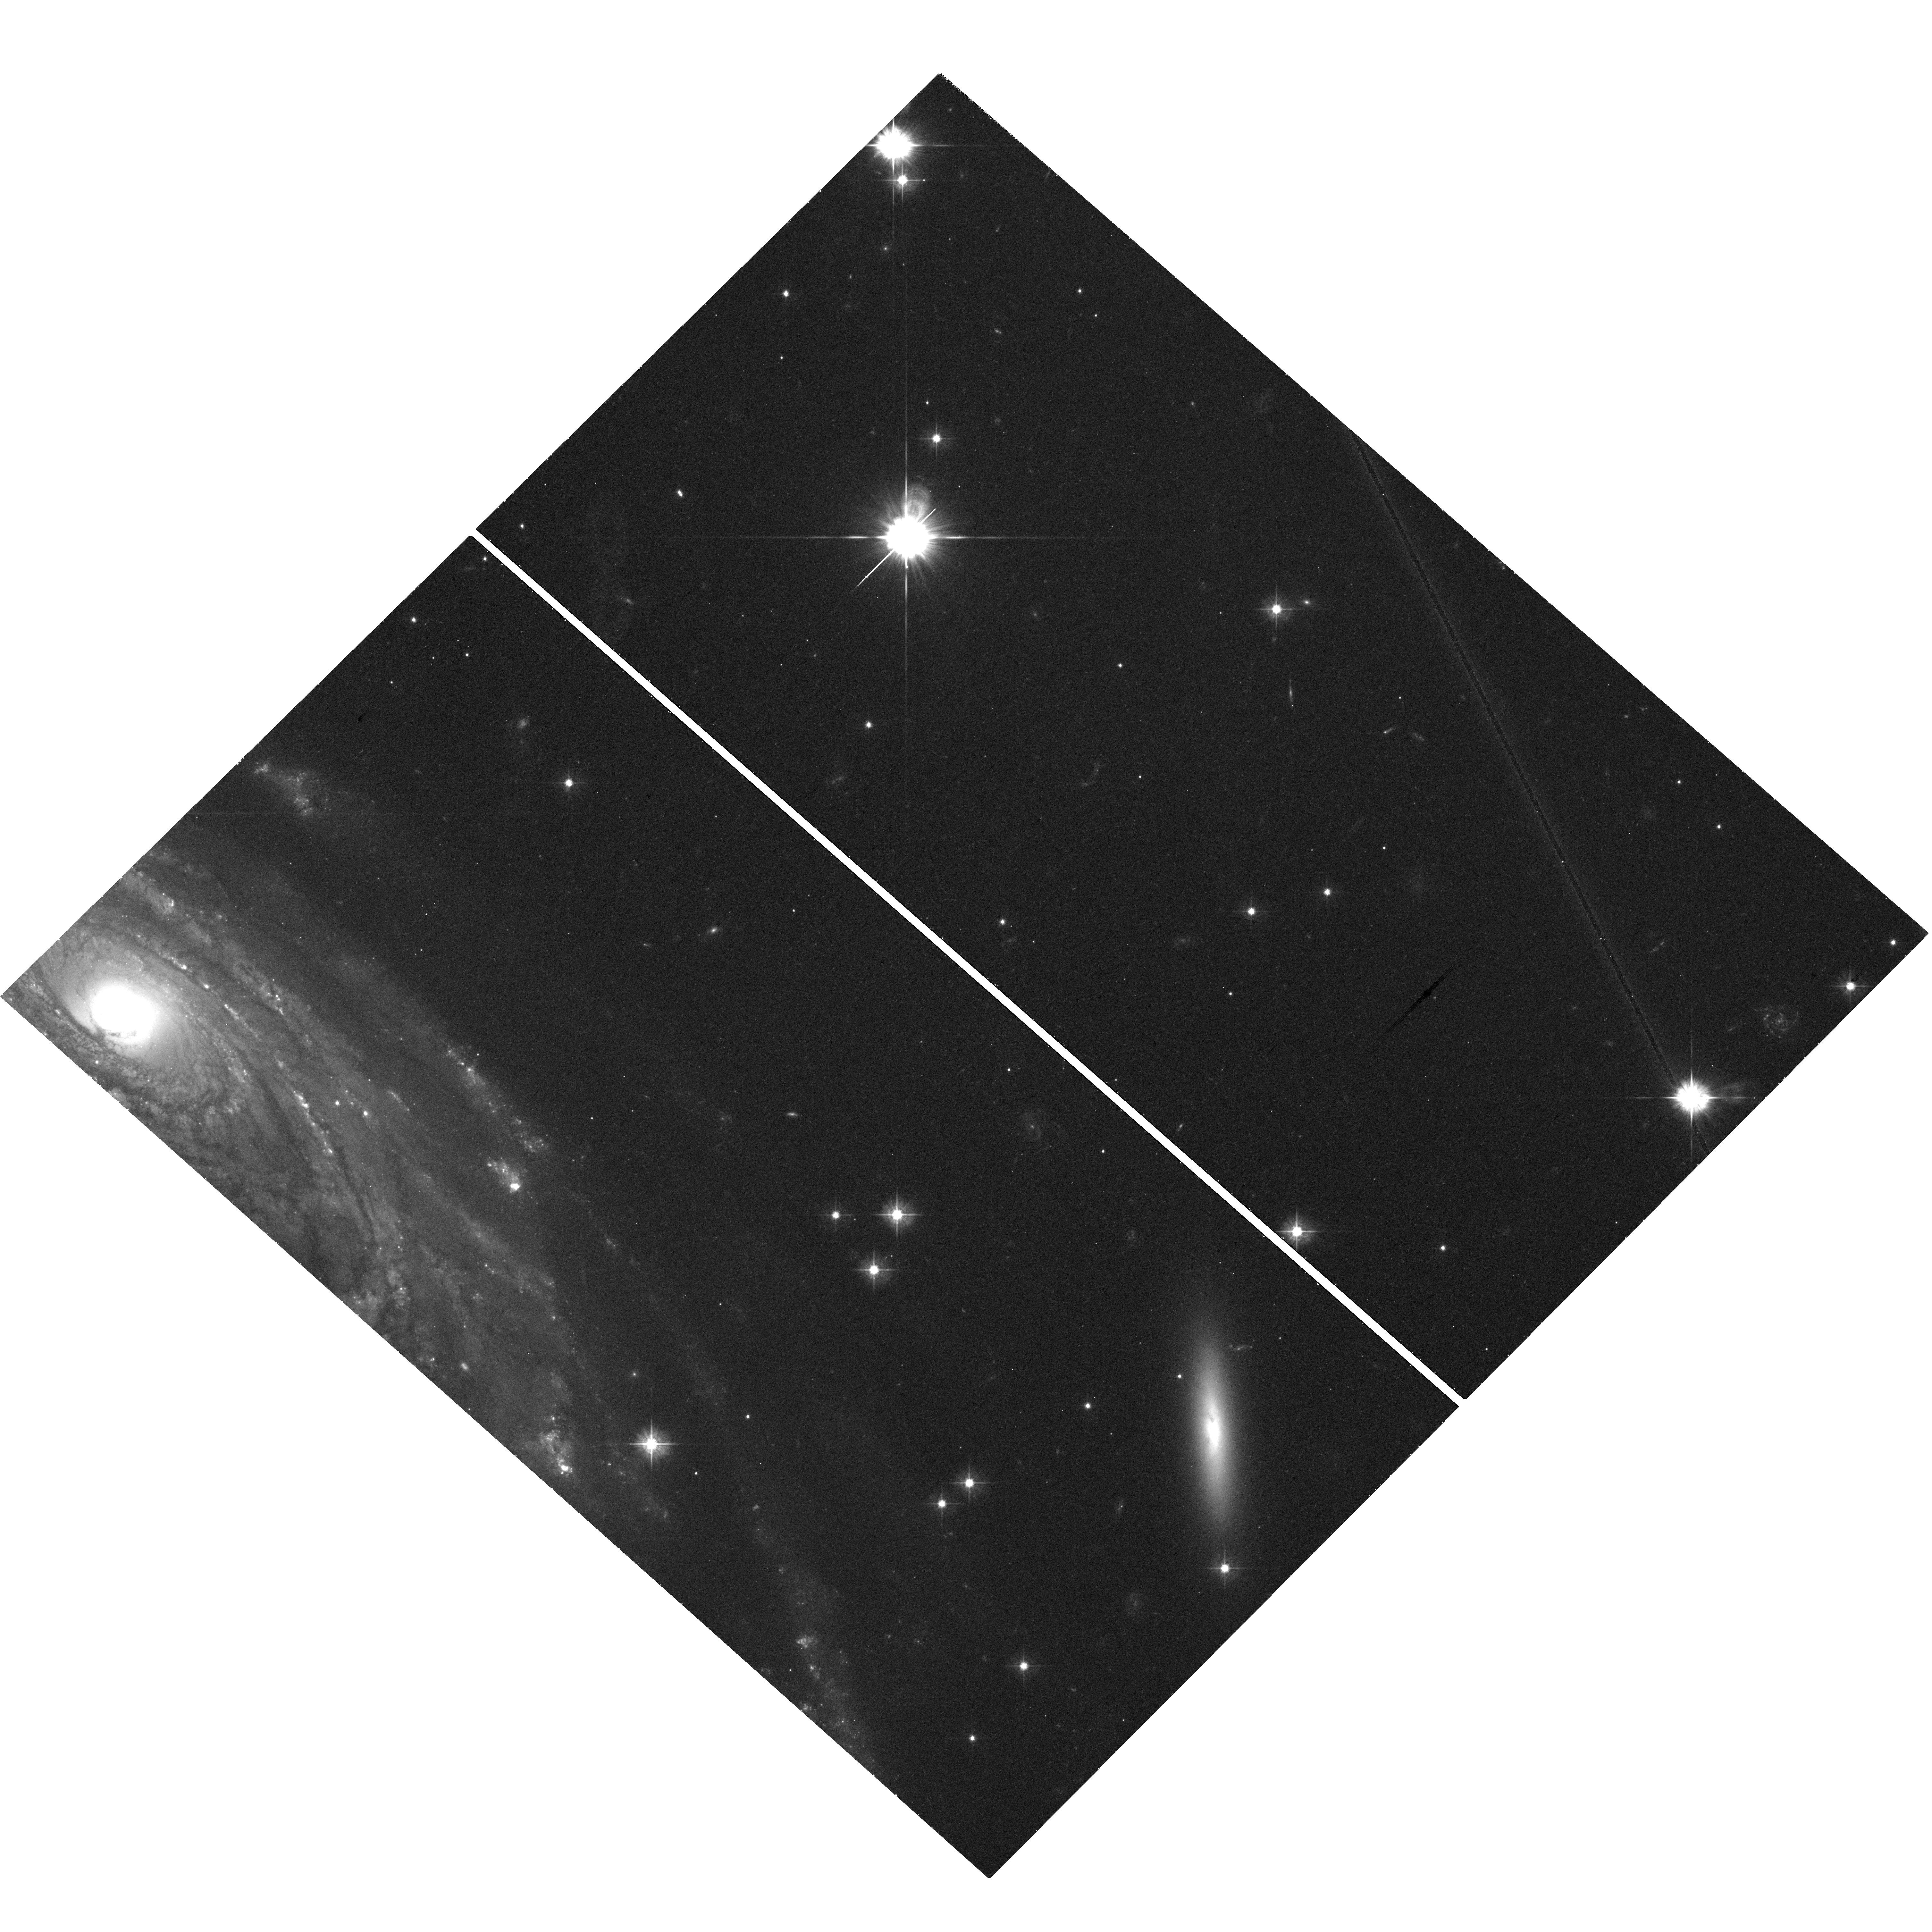
Target: UGC-2885-V08
Instrument: WFC3/UVIS
Filter: F475W
Exposure: 46 min
Observation ID: hst_15107_08_wfc3_uvis_f475w_idne08

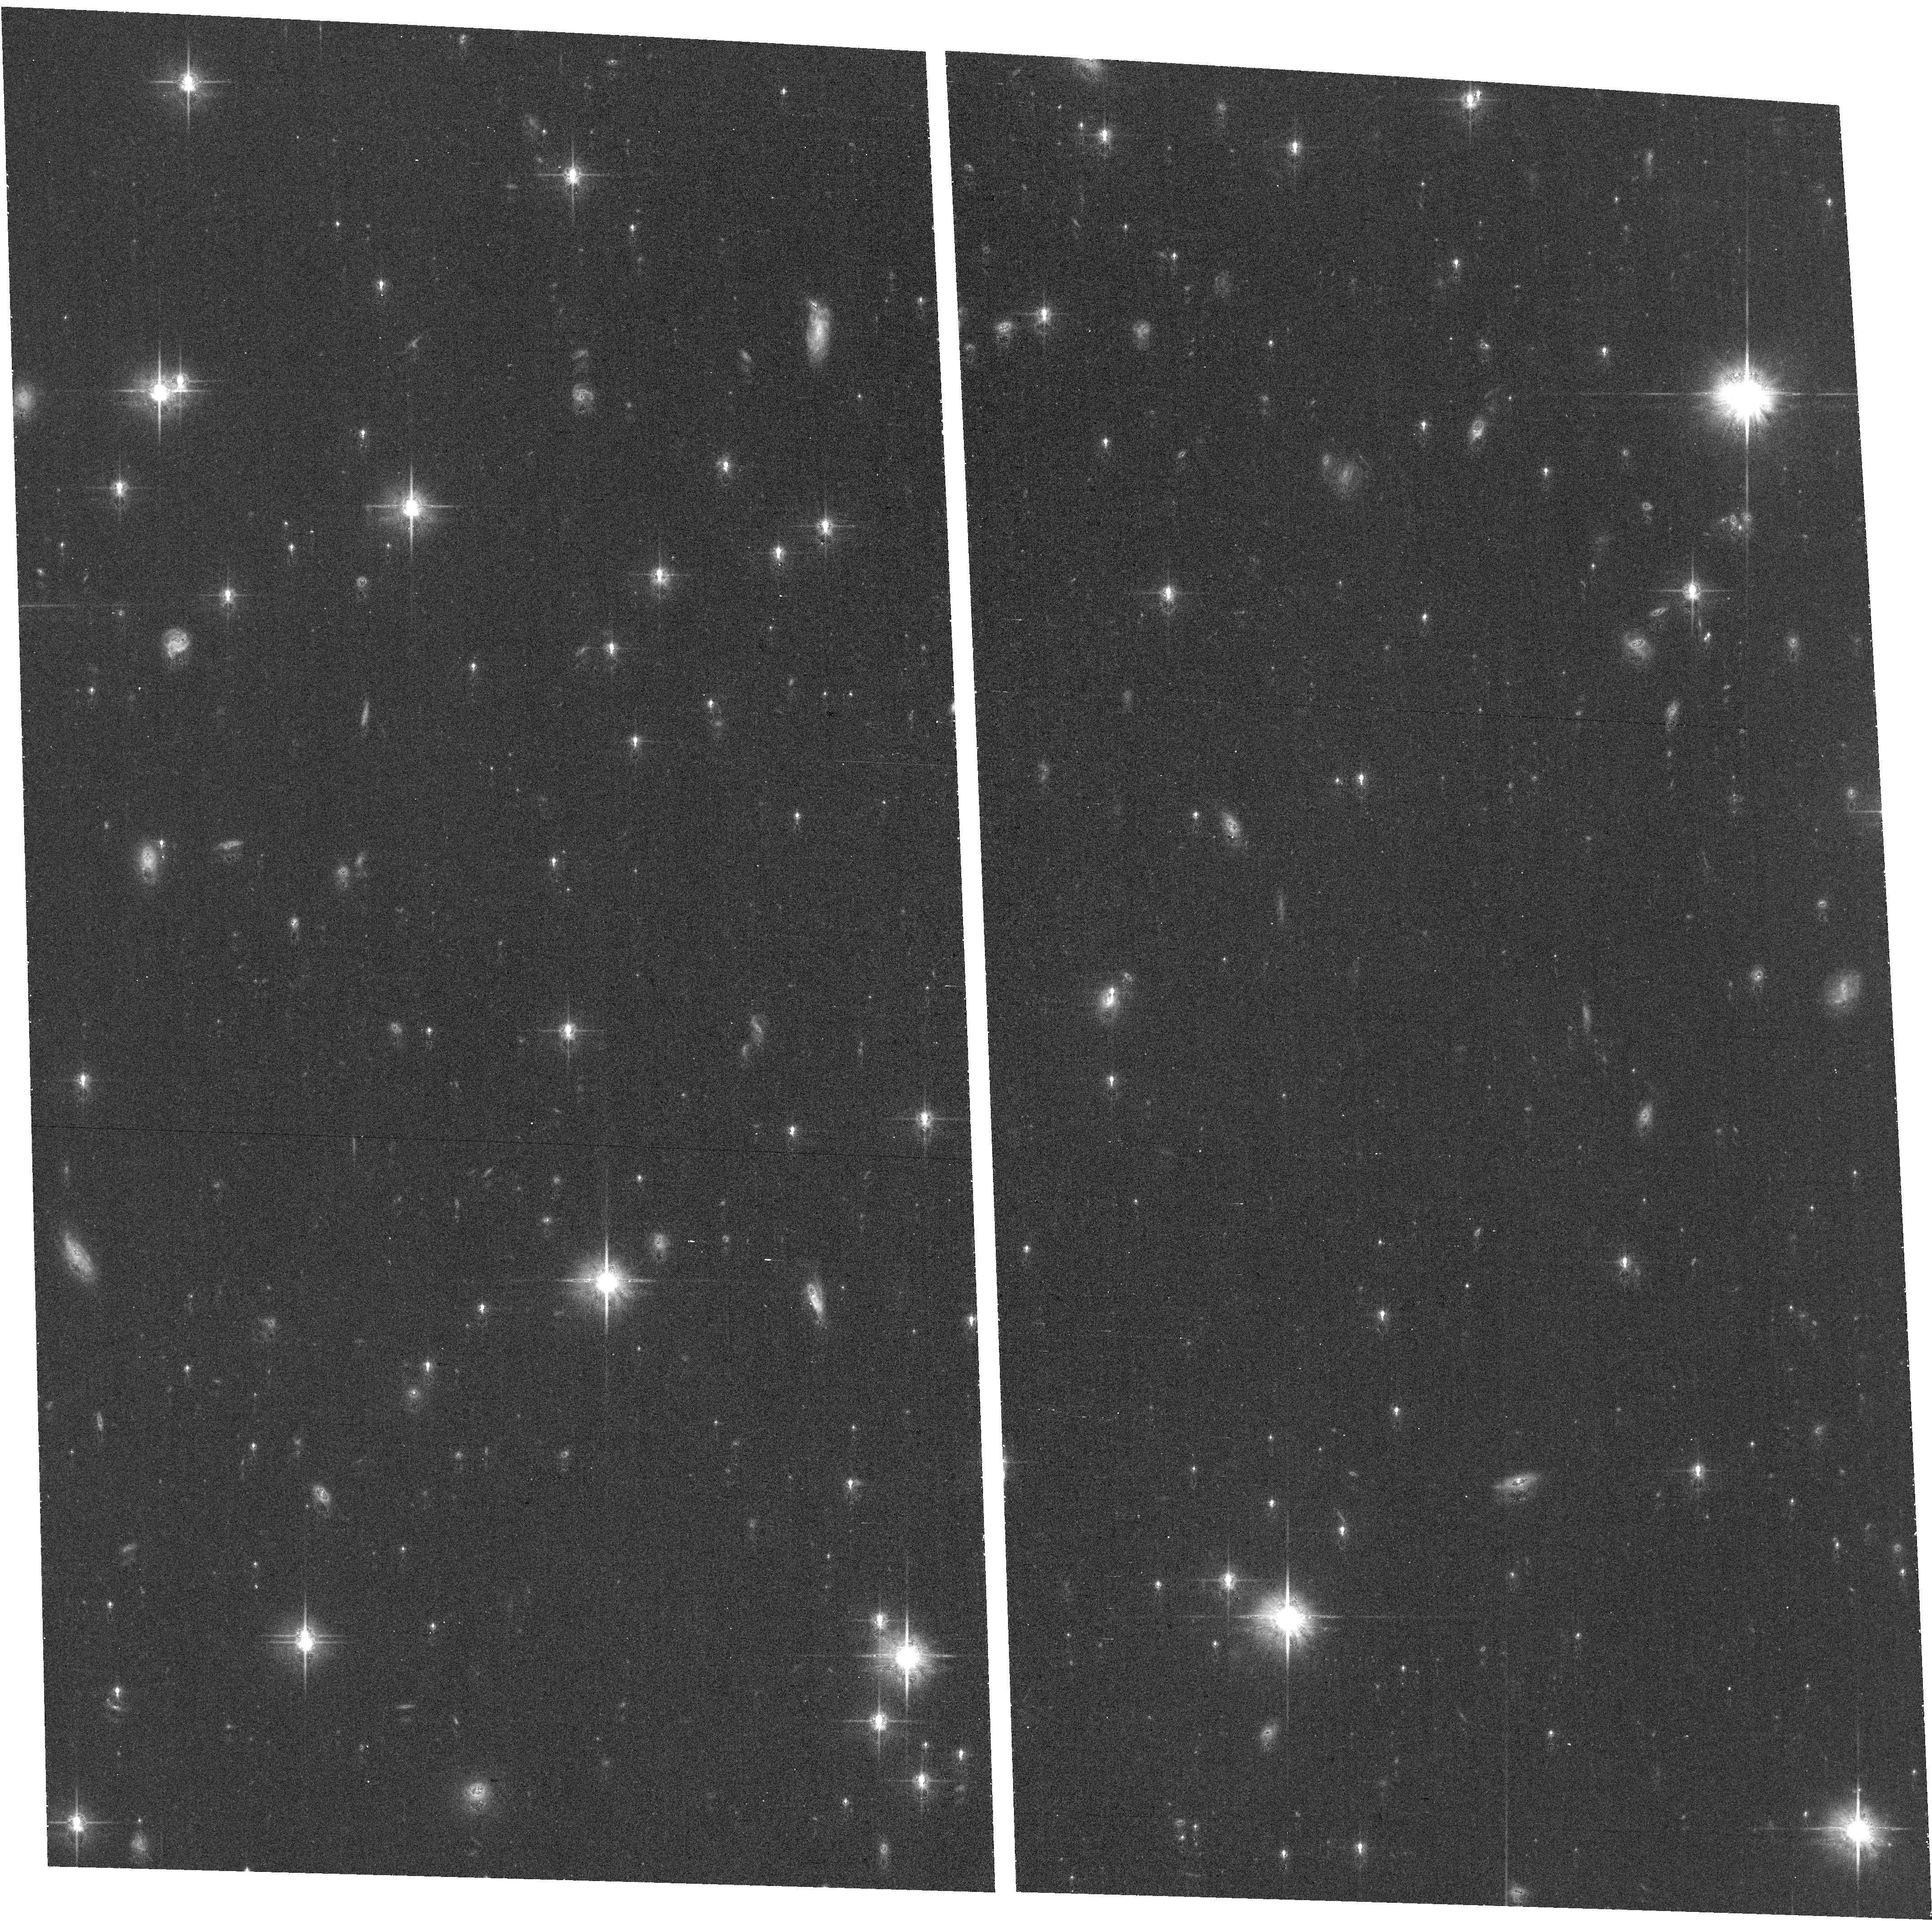
Target: UGC-2885
Instrument: ACS/WFC
Filter: F814W
Exposure: 38 min
Observation ID: hst_15107_05_acs_wfc_f814w_jdne05

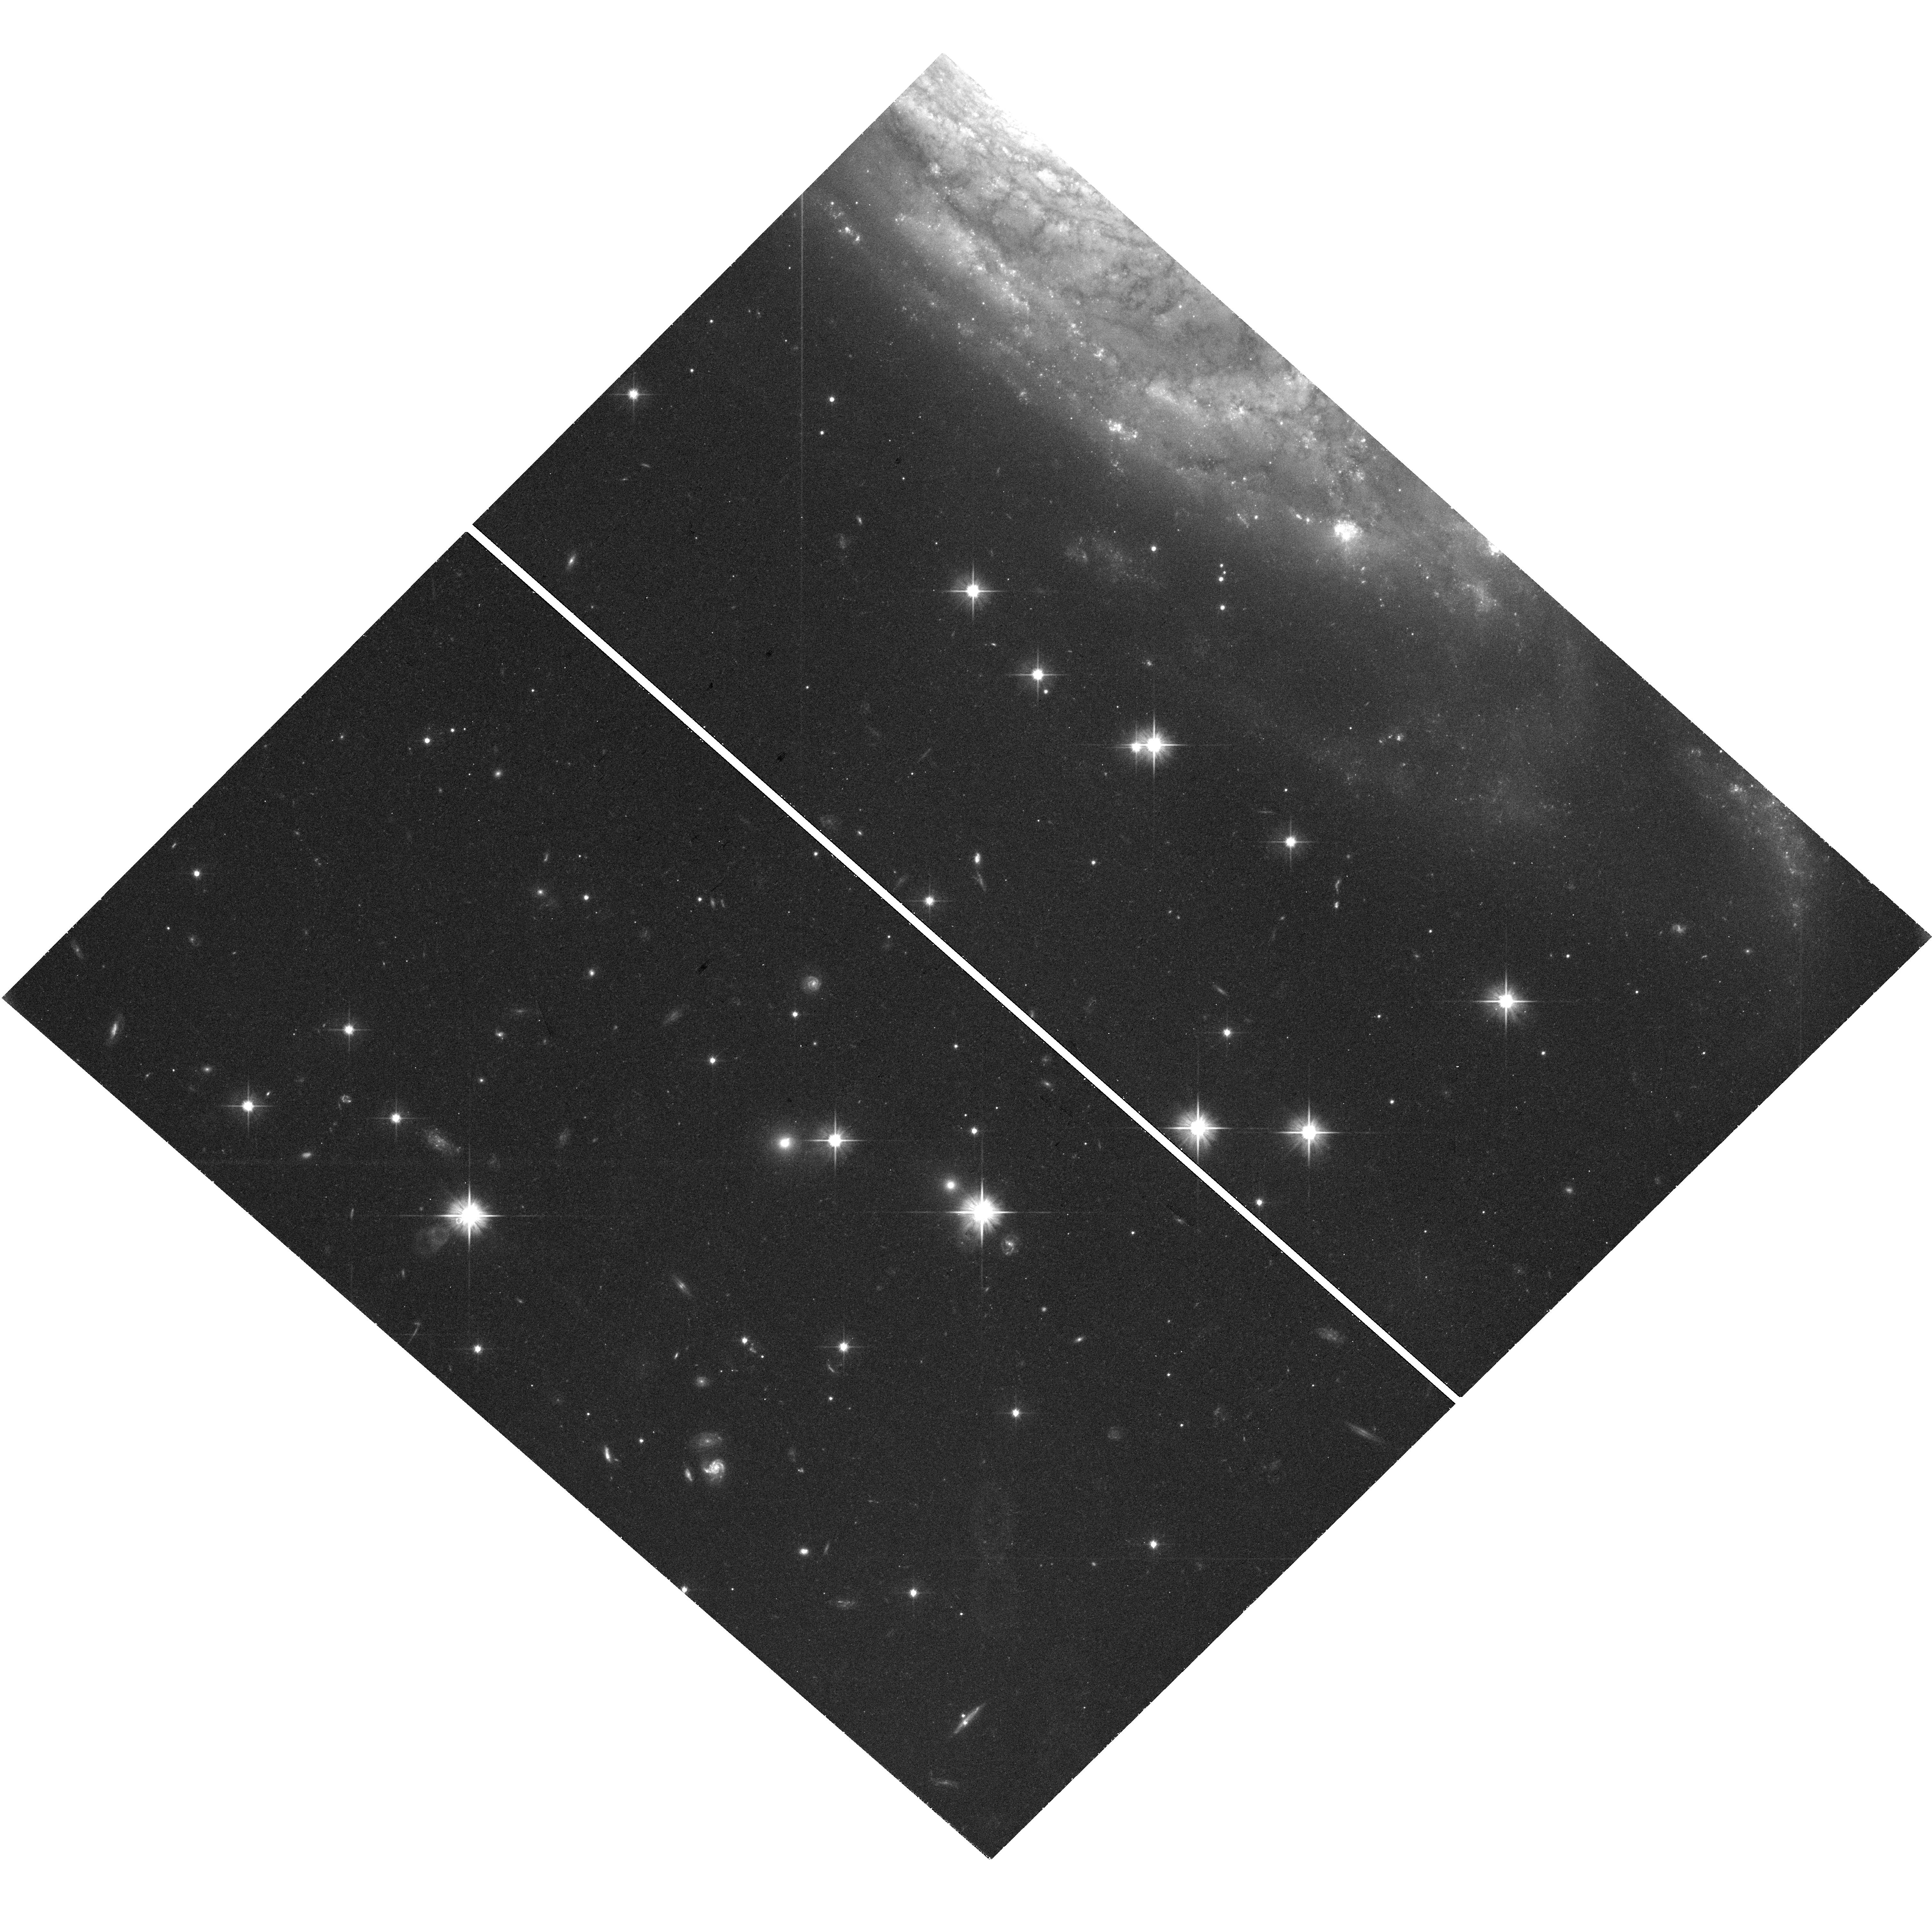
Target: UGC-2885-V06
Instrument: WFC3/UVIS
Filter: F606W
Exposure: 46 min
Observation ID: hst_15107_06_wfc3_uvis_f606w_idne06

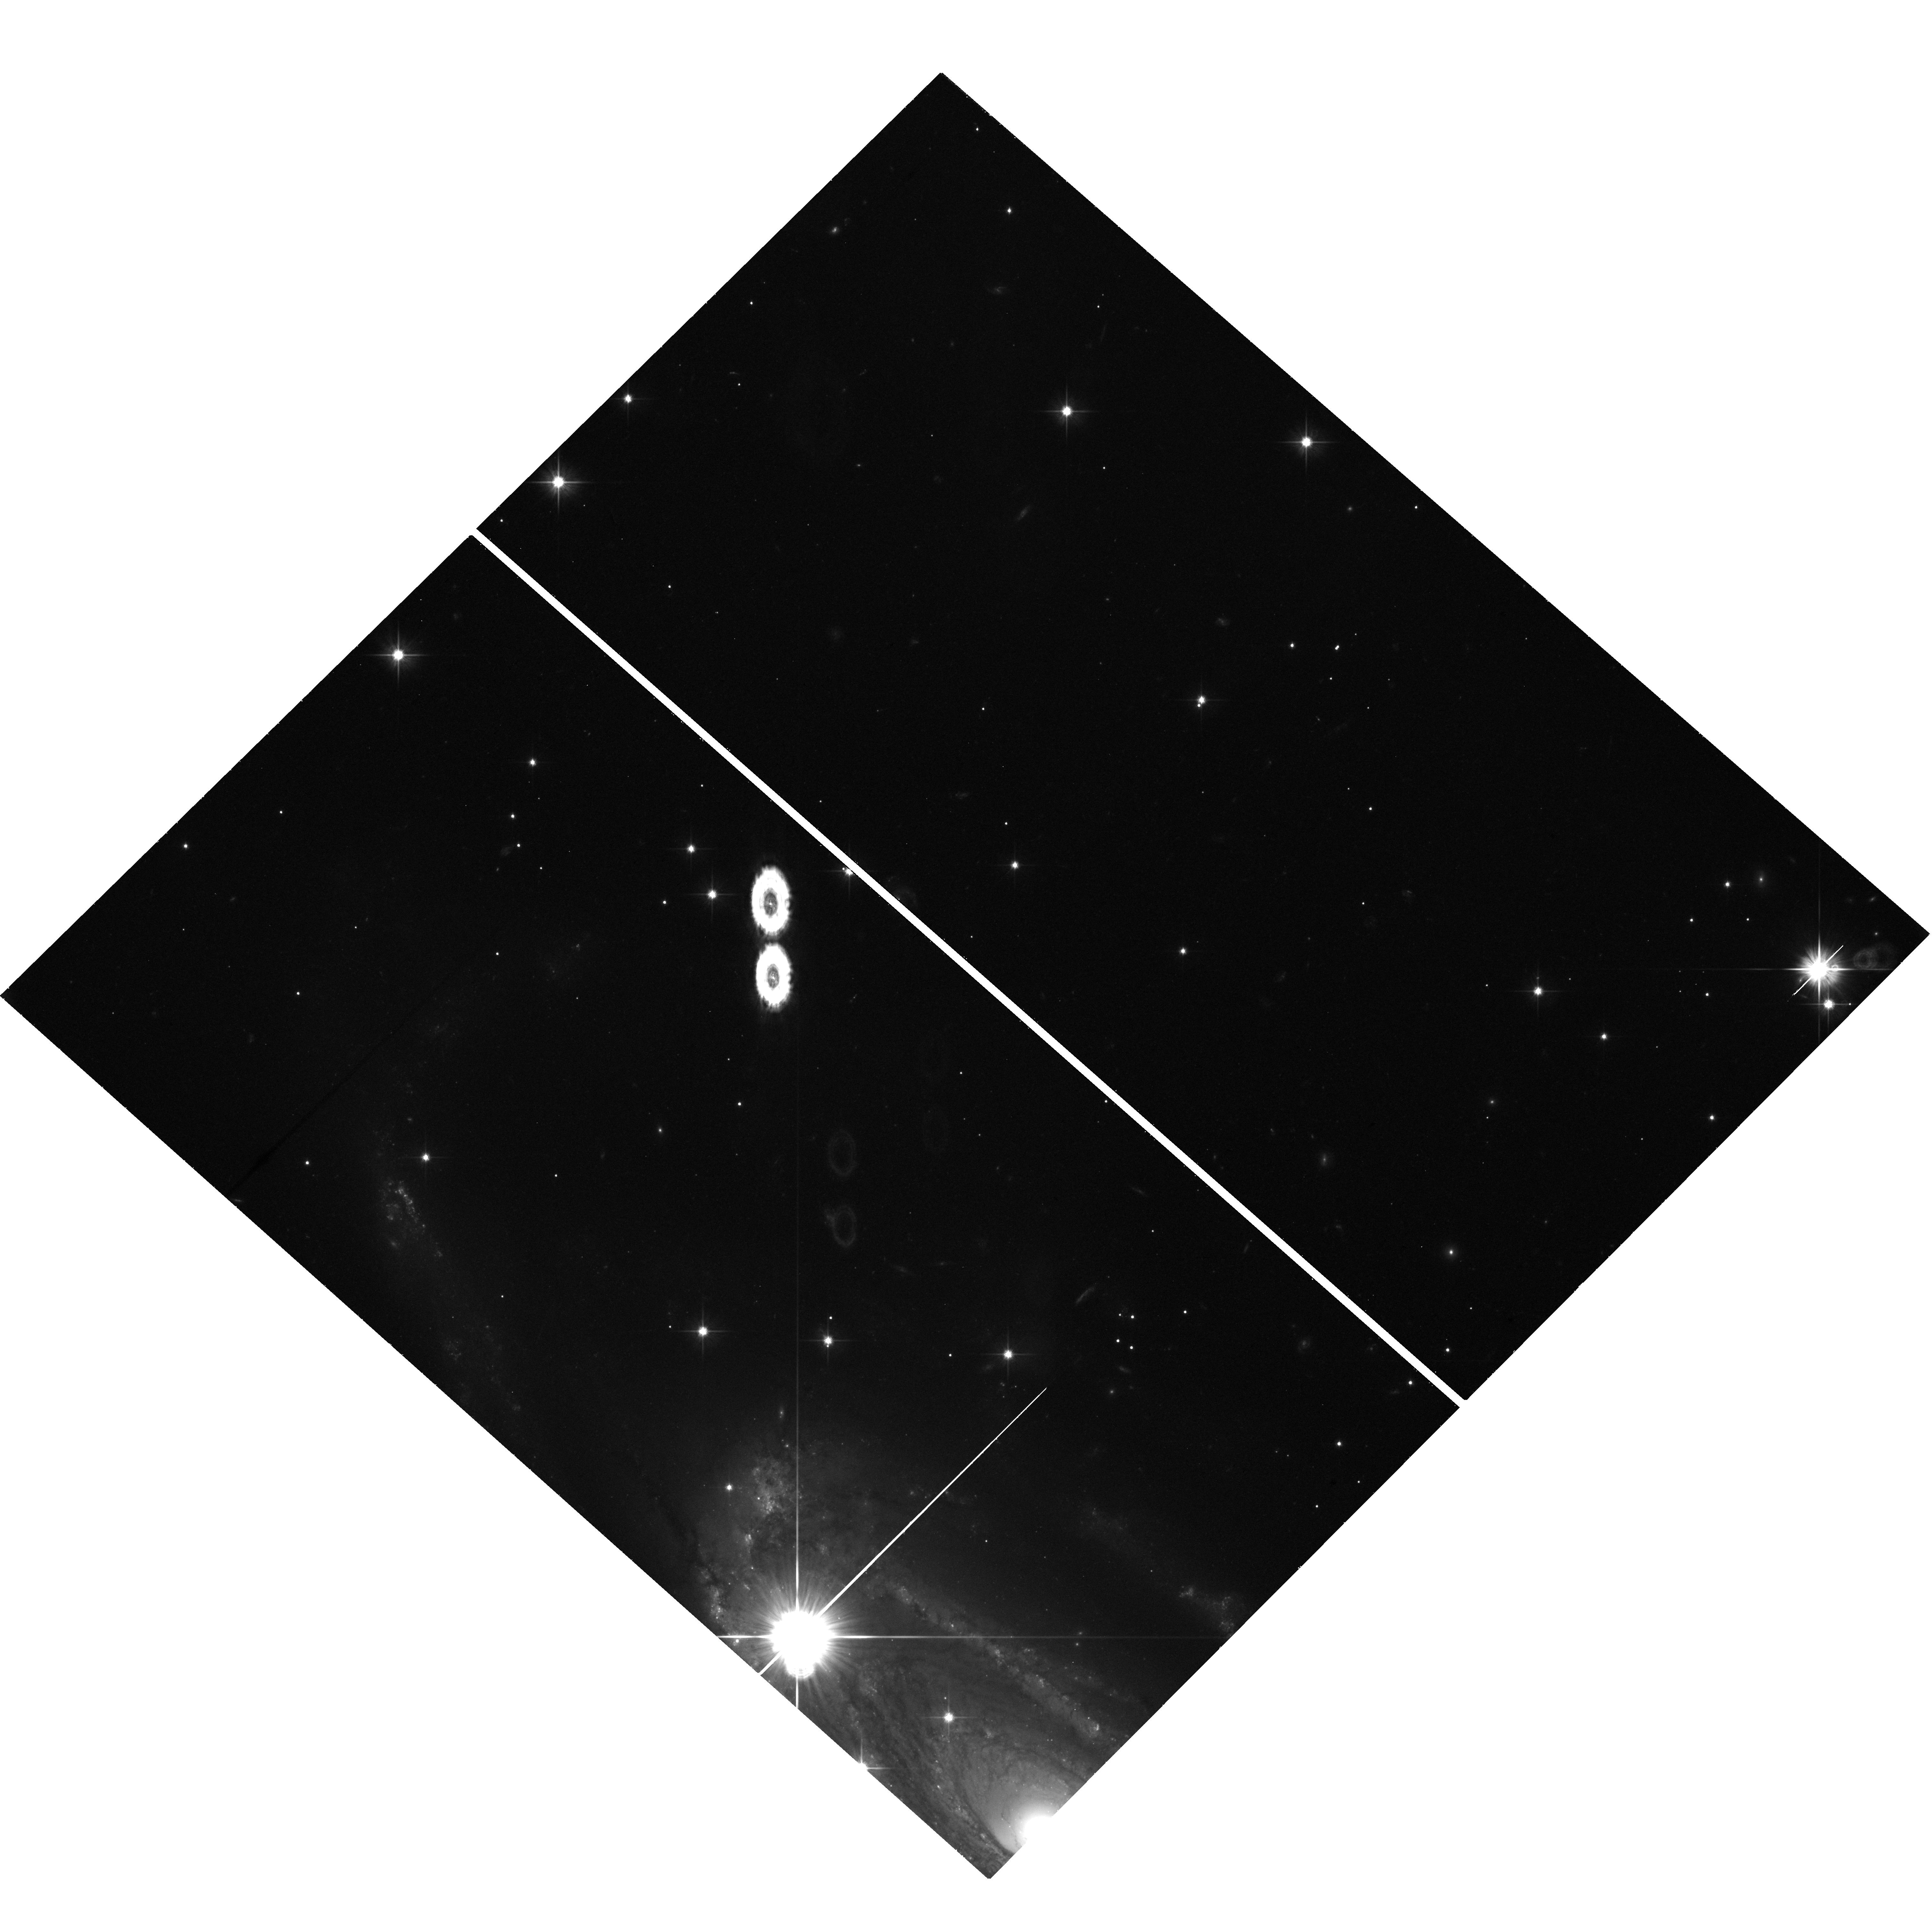
Target: UGC-2885-V07
Instrument: WFC3/UVIS
Filter: F606W
Exposure: 46 min
Observation ID: hst_15107_07_wfc3_uvis_f606w_idne07

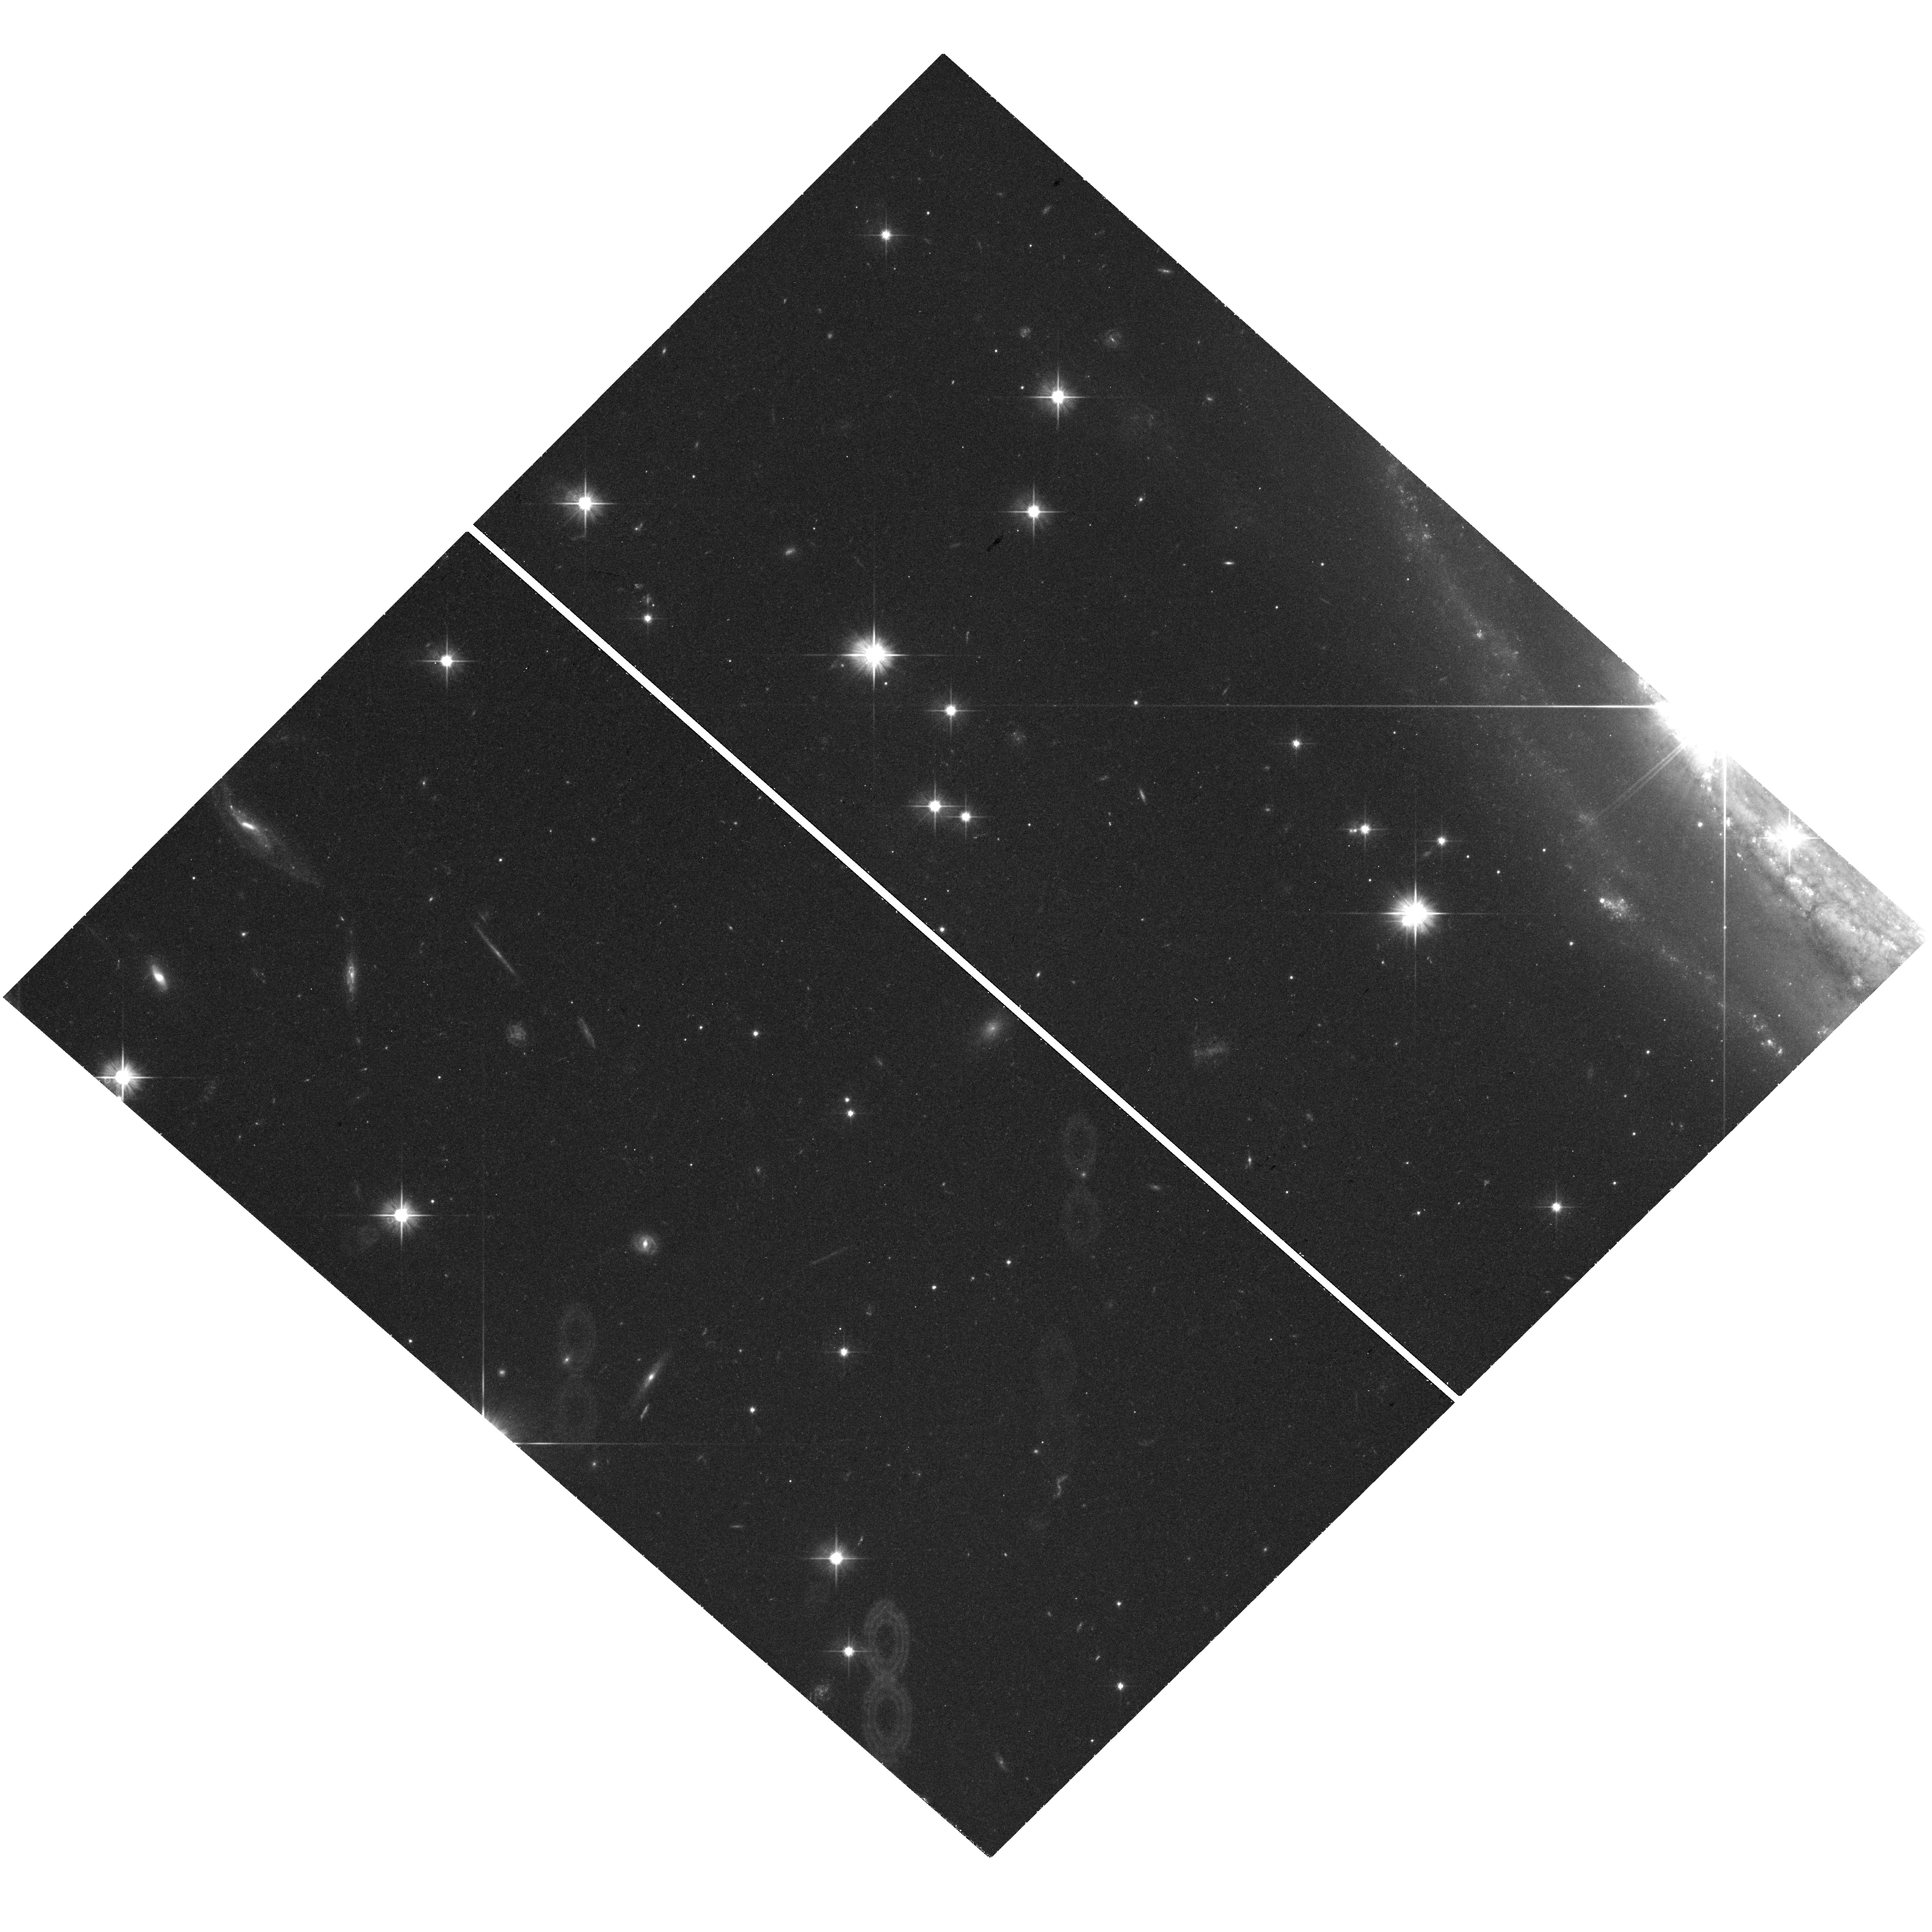
Target: UGC-2885-V05
Instrument: WFC3/UVIS
Filter: F606W
Exposure: 46 min
Observation ID: hst_15107_05_wfc3_uvis_f606w_idne05

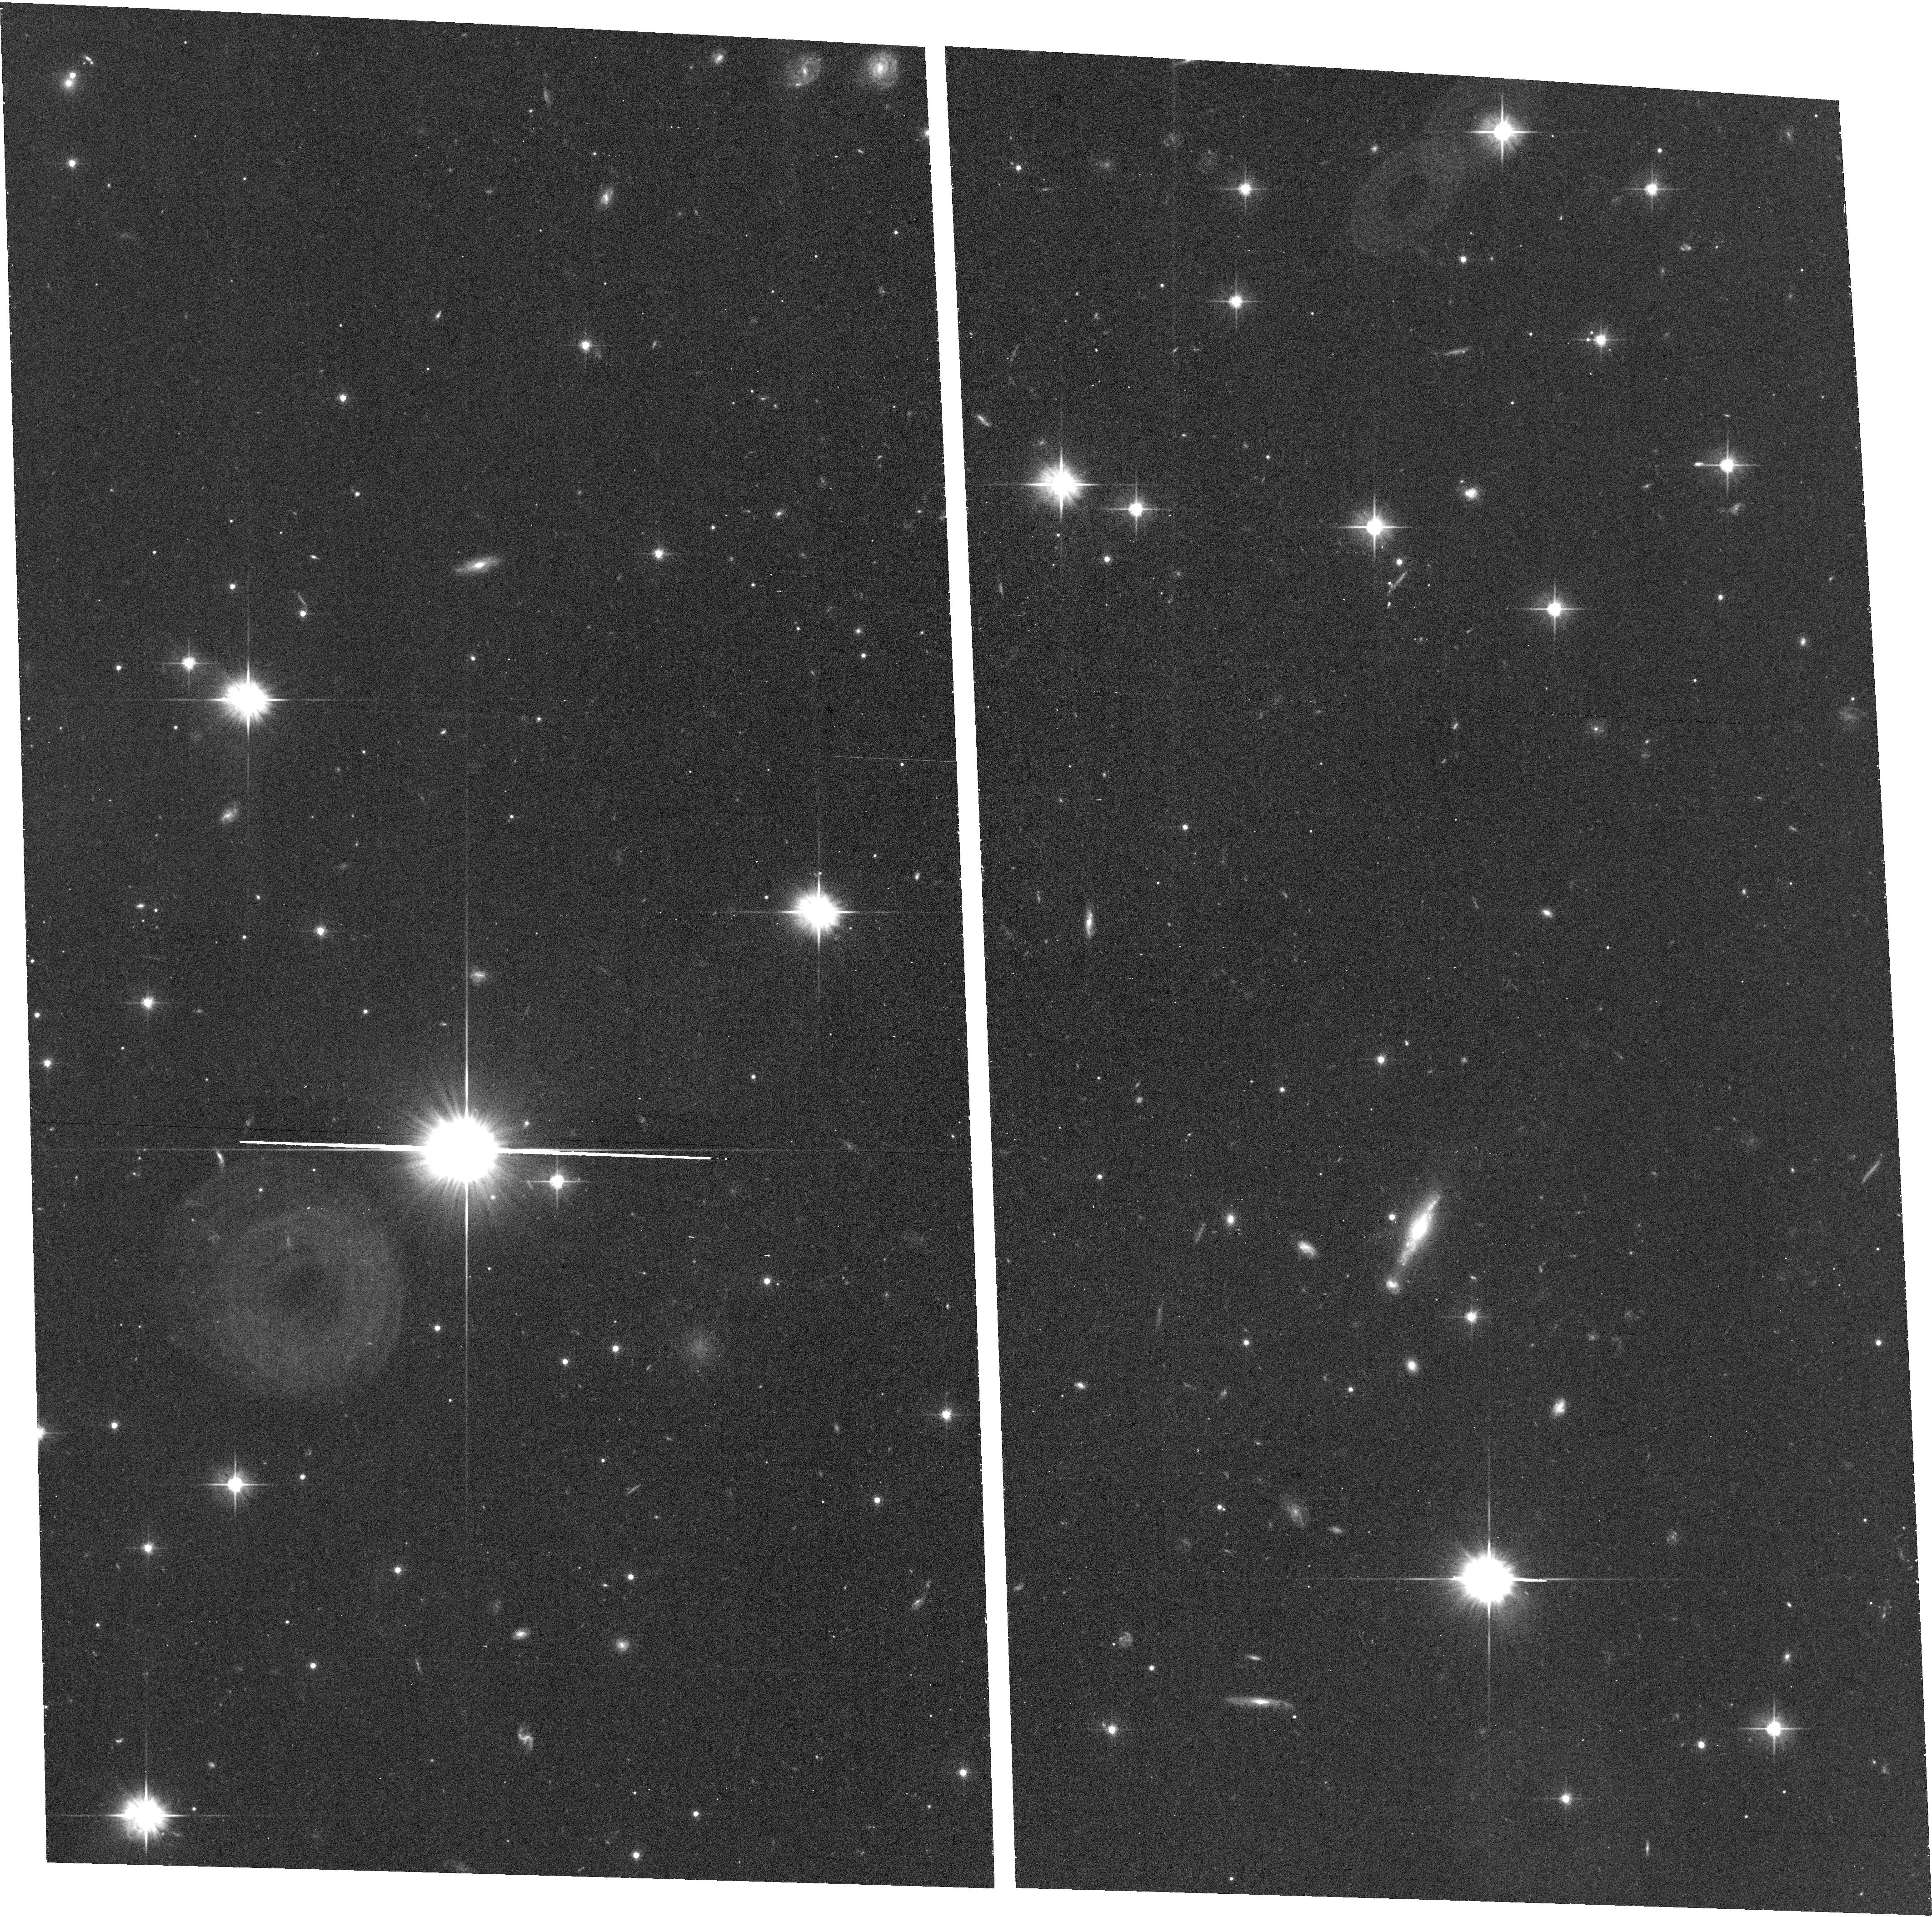
Target: UGC-2885
Instrument: ACS/WFC
Filter: F606W
Exposure: 40 min
Observation ID: hst_15107_06_acs_wfc_f606w_jdne06

The Cluster Population of UGC 2885 (PI: Holwerda, Benne Willem)

UGC 2885 was discoverd to be the most extended disk galaxy [250 kpc diameter] by Vera Rubin in the 1980's. We ask for HST observations of UGC 2885 as it is close enough to resolve the GC population with HST but it is a substantially more extended disk than any studied before. LCDM galaxy assembly implies that the GC population comes from small accreted systems and the disk --and the clusters associated with it-- predominantly from gas accretion (matching angular momentum to the disk). Several scaling relations between the GC population and parent galaxy have been observed but these differ for disk and spheroidal (massive) galaxies. We propose to observe this galaxy with HST in 4 point WFC3 mosaic with coordinated ACS parallels to probe both the disk and outer halo component of the GC population. GC populations have been studied extensively using HST color mosaics of local disk galaxies and these can serve as comparison samples. How UGC 2885 cluster populations relate to its stellar and halo mass, luminosity and with radius will reveal the formation history of extra-ordinary disk. Our goals are twofold: our science goal is to map the luminosity, (some) size, and color distributions of the stellar and globular clusters in and around this disk. In absolute terms, we expect to find many GC but the relative relation of the GC population to this galaxy's mass (stellar and halo) and size will shed light on its formation history; similar to a group or cluster central elliptical or to a field galaxy (albeit one with a disk 10x the Milky Way's size)? Our secondary motive is to make an HST tribute image to the late Vera Rubin.